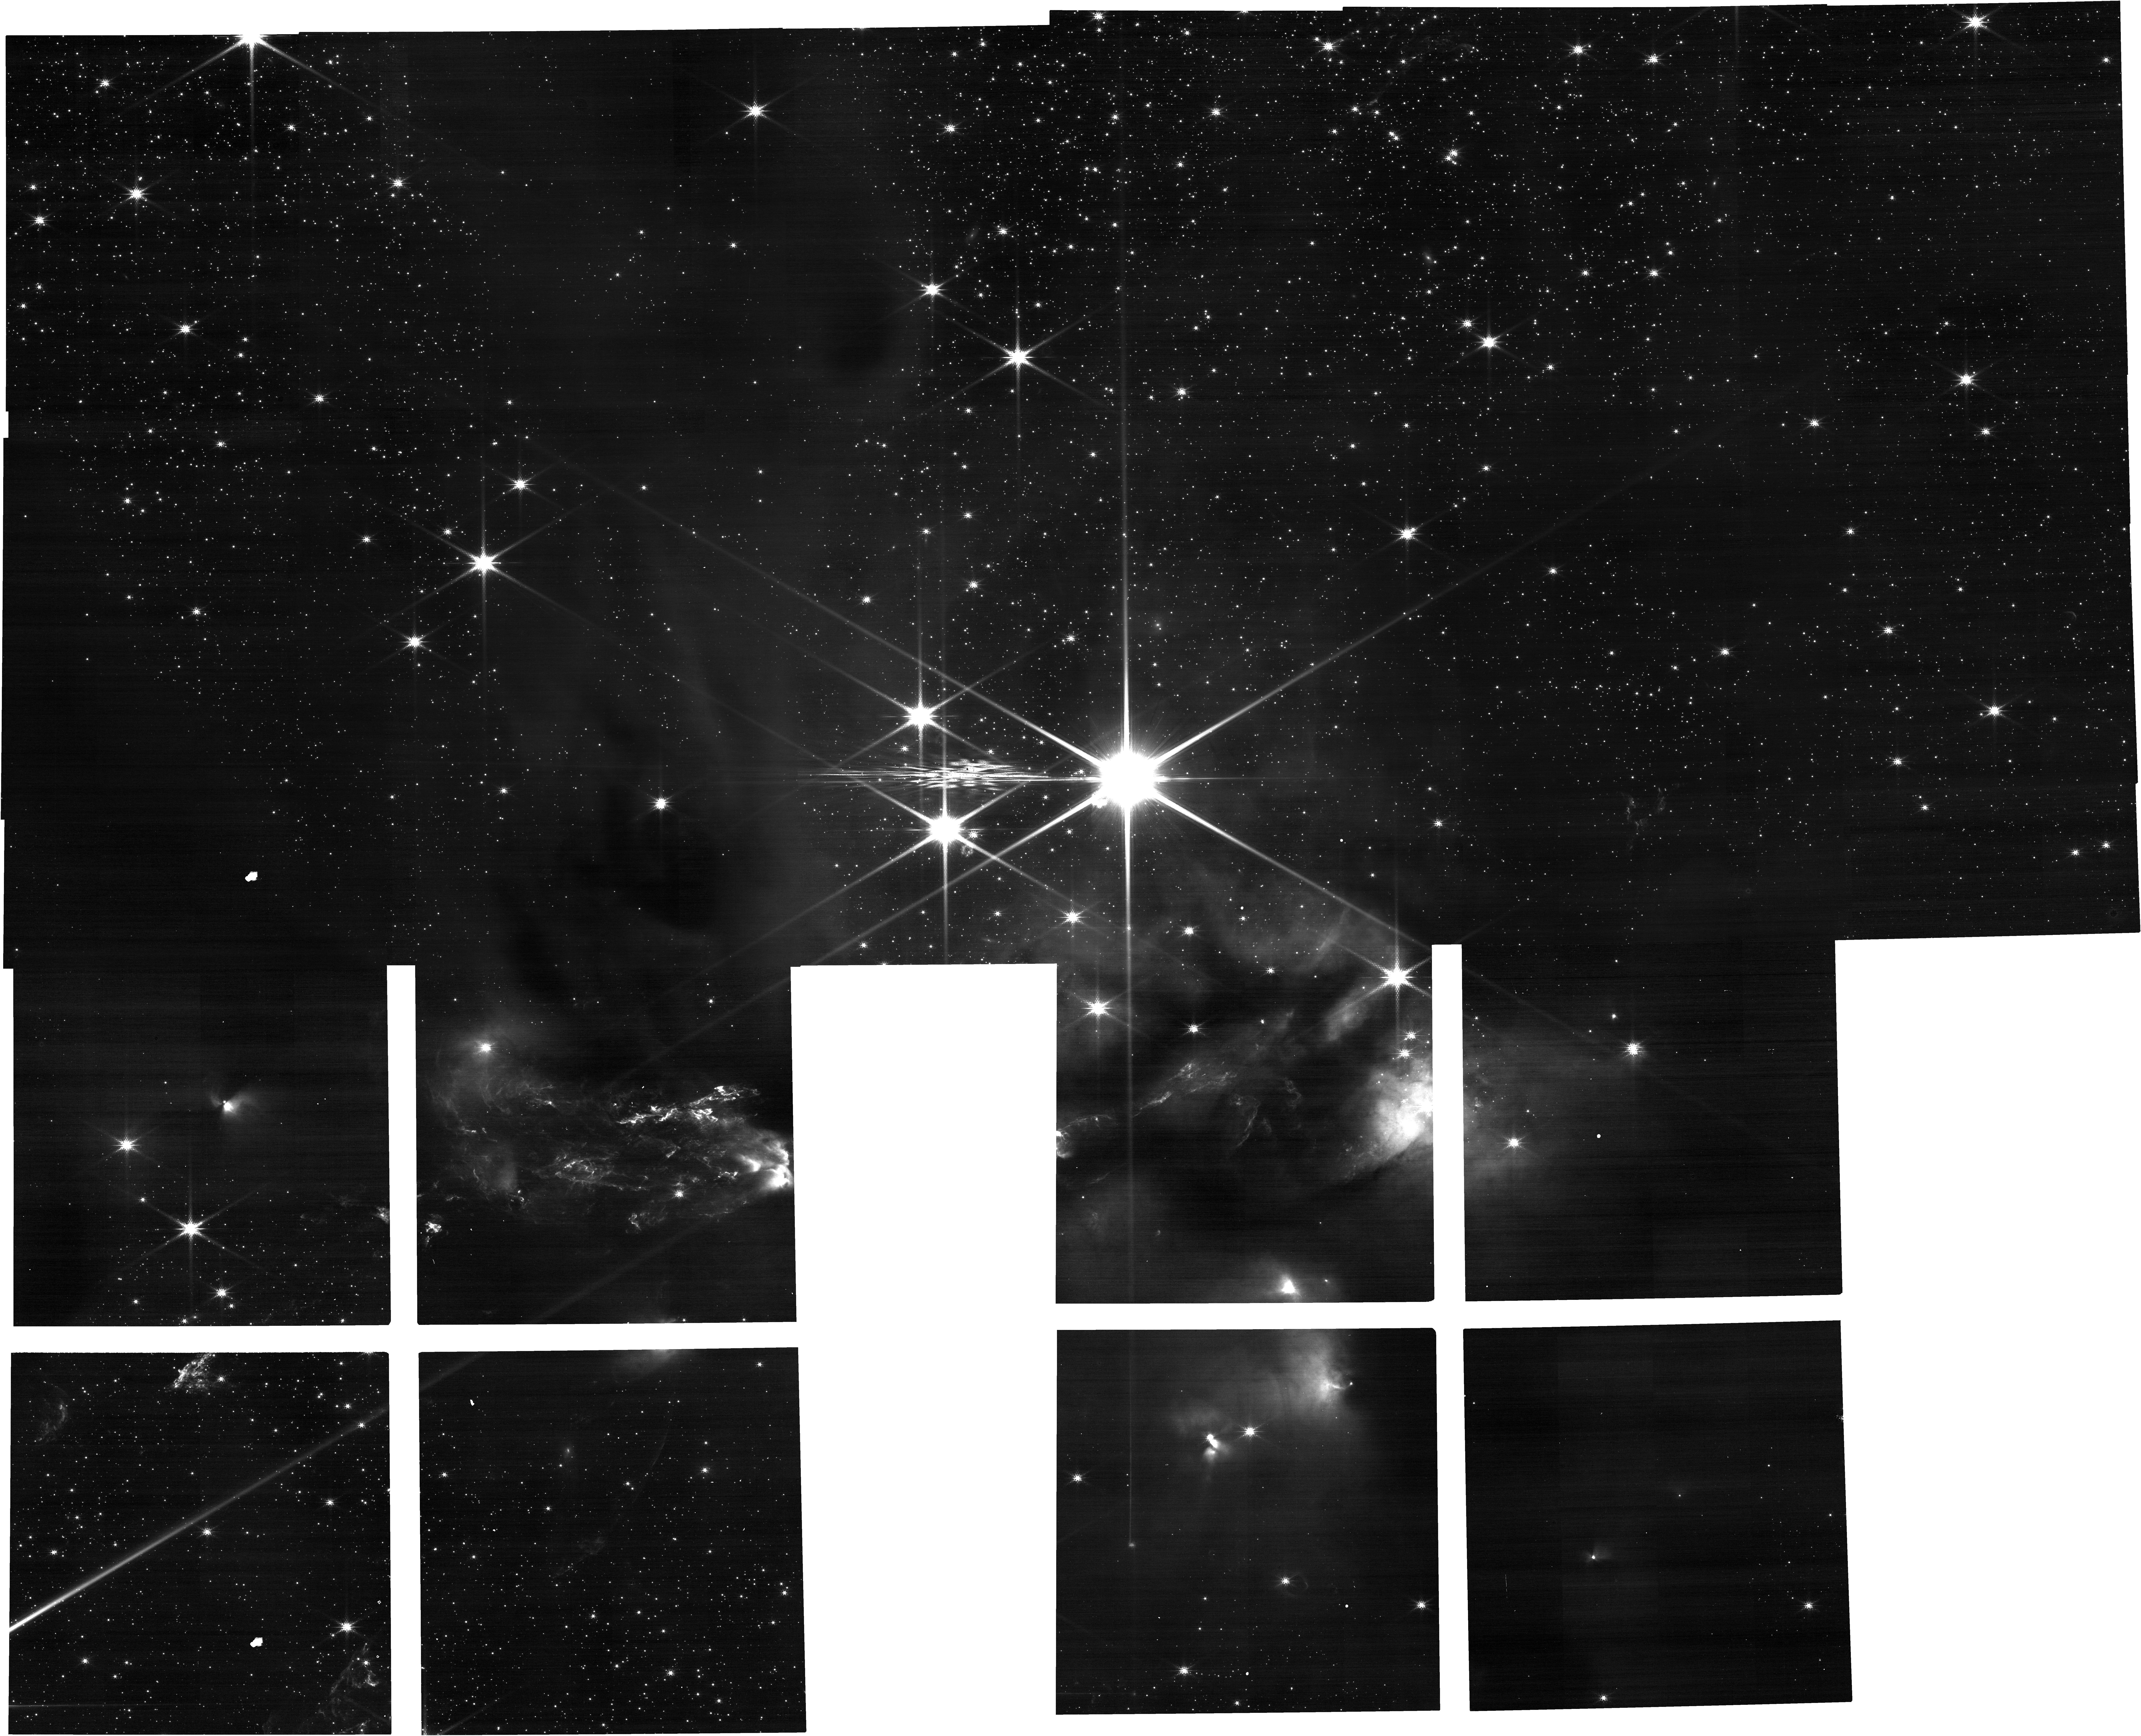
Target: SerpS-MM18. Instrument: NIRCAM. Filter: F200W. Exposure: 9 min. Observation ID: jw05552-o002_t002_nircam_clear-f200w

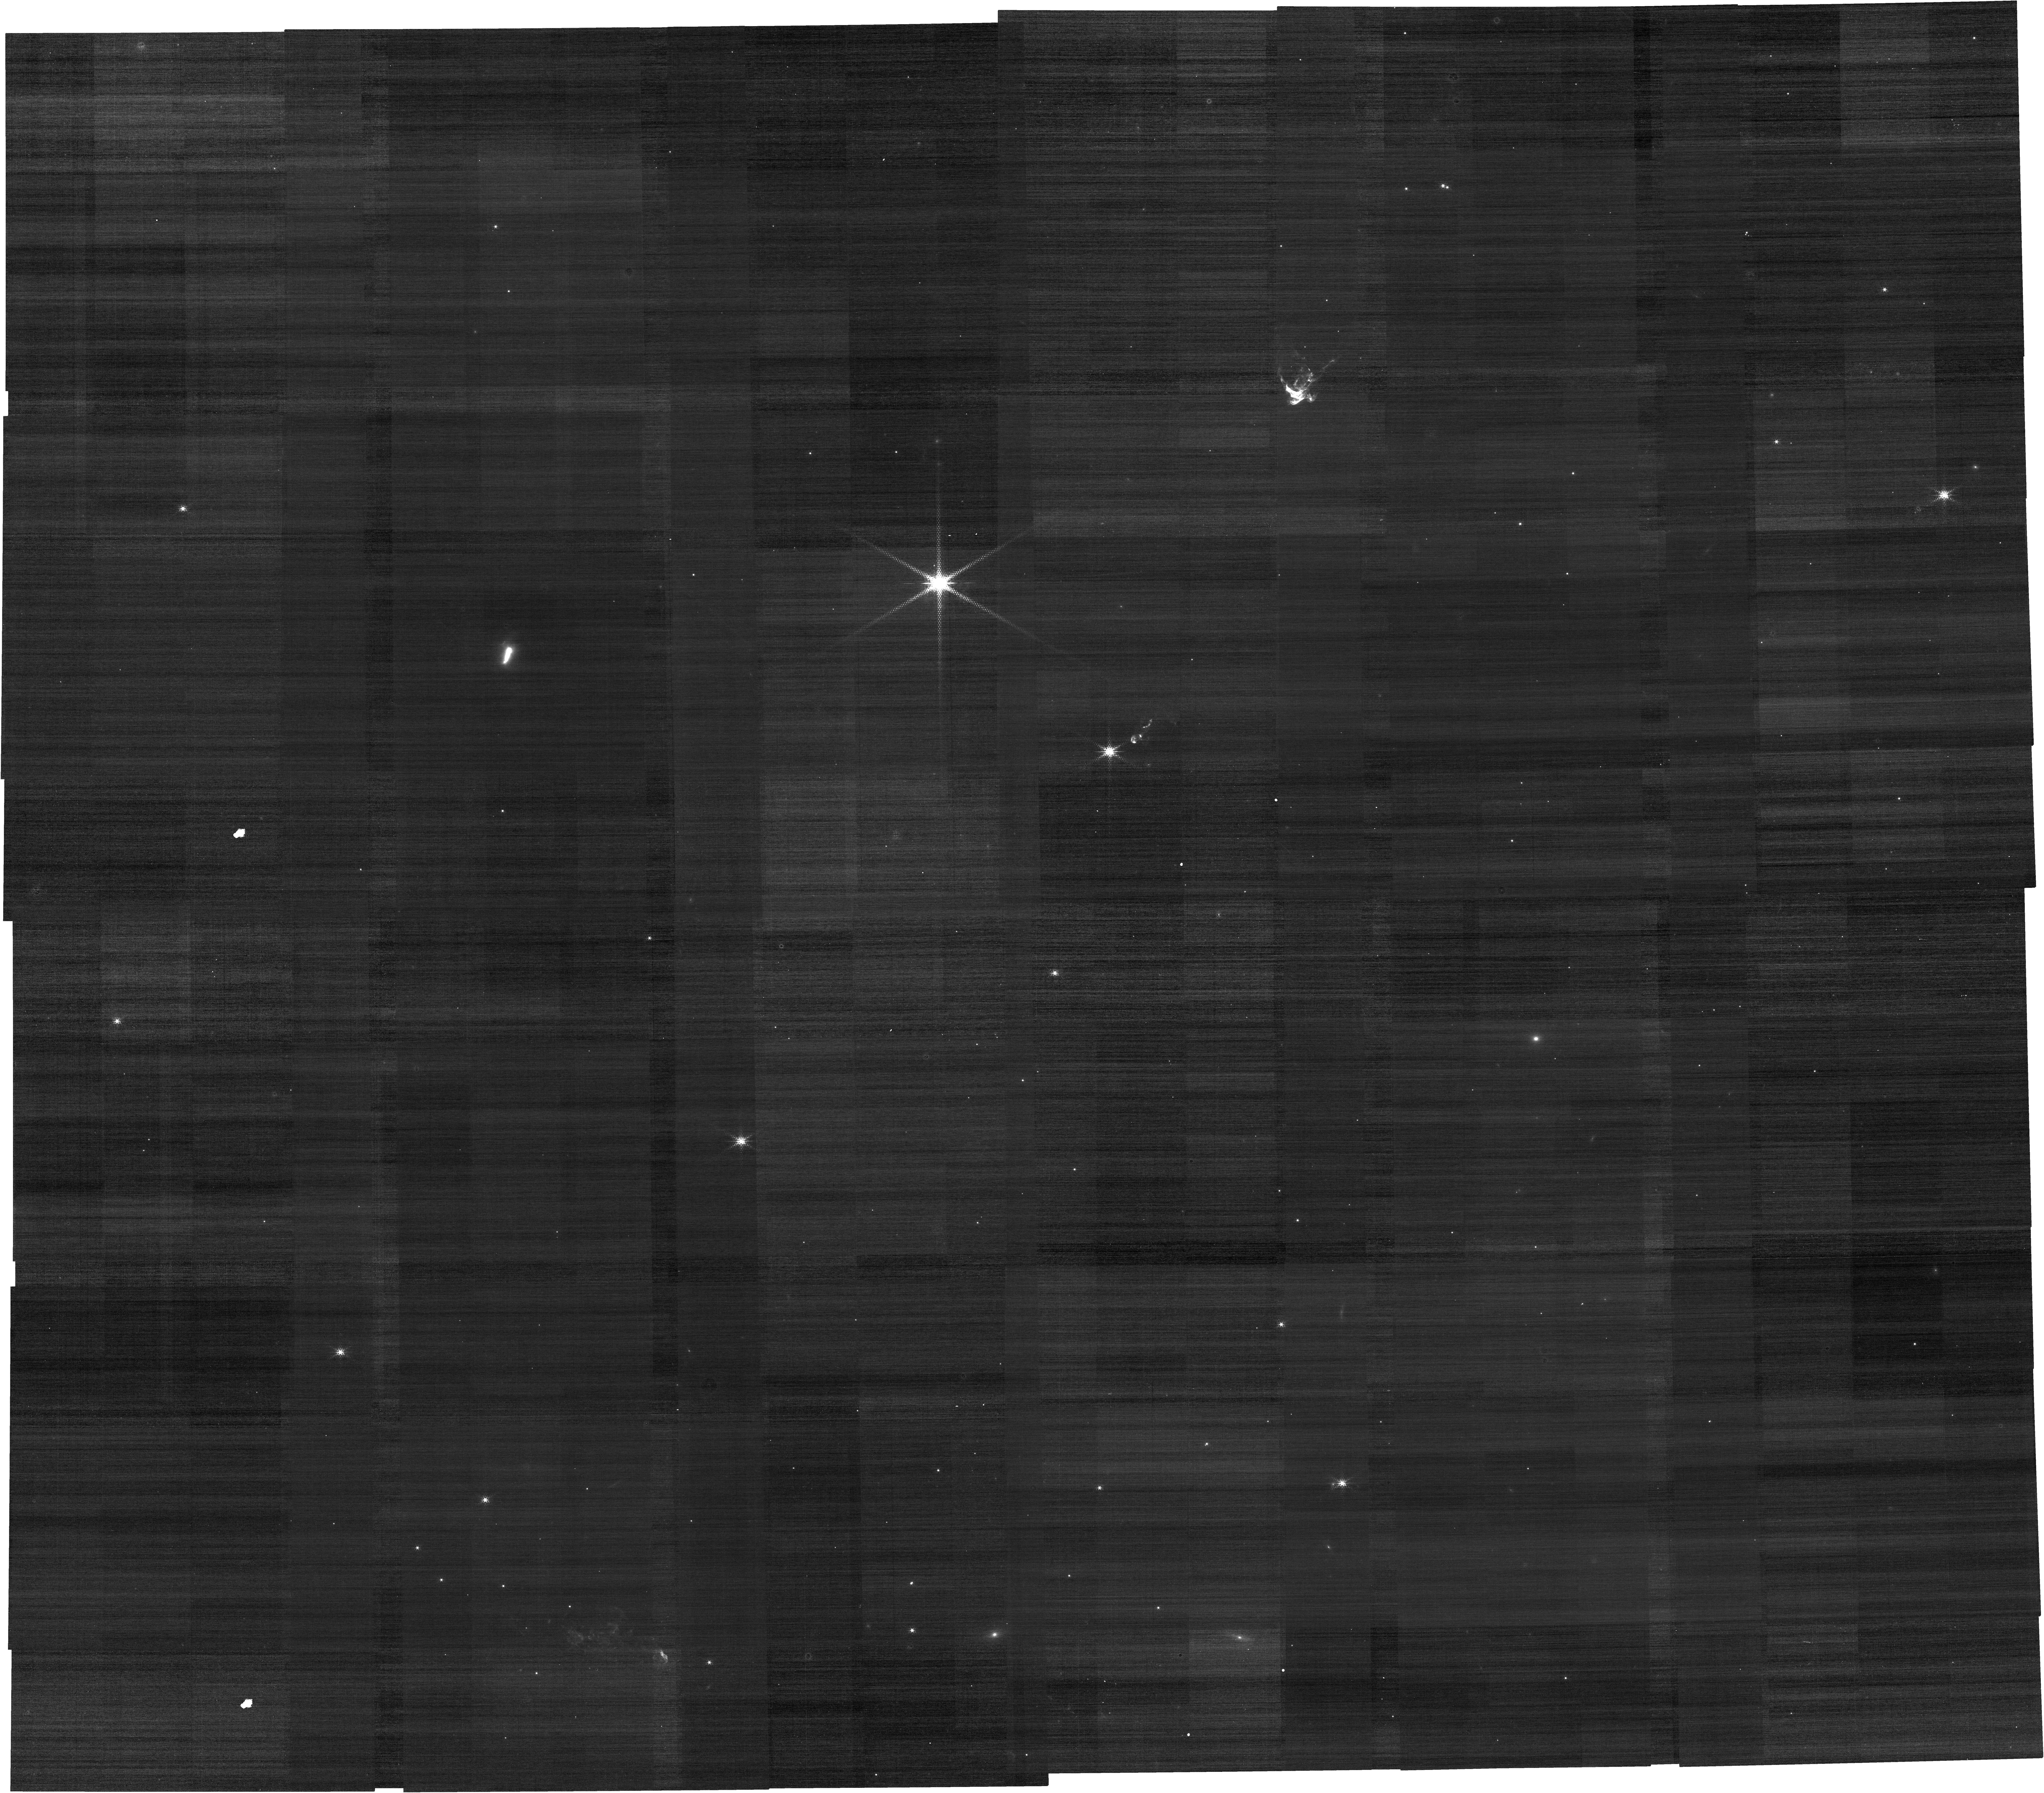
Target: HOPS-373. Instrument: NIRCAM. Filter: F212N. Exposure: 14 min. Observation ID: jw05552-o008_t008_nircam_clear-f212n

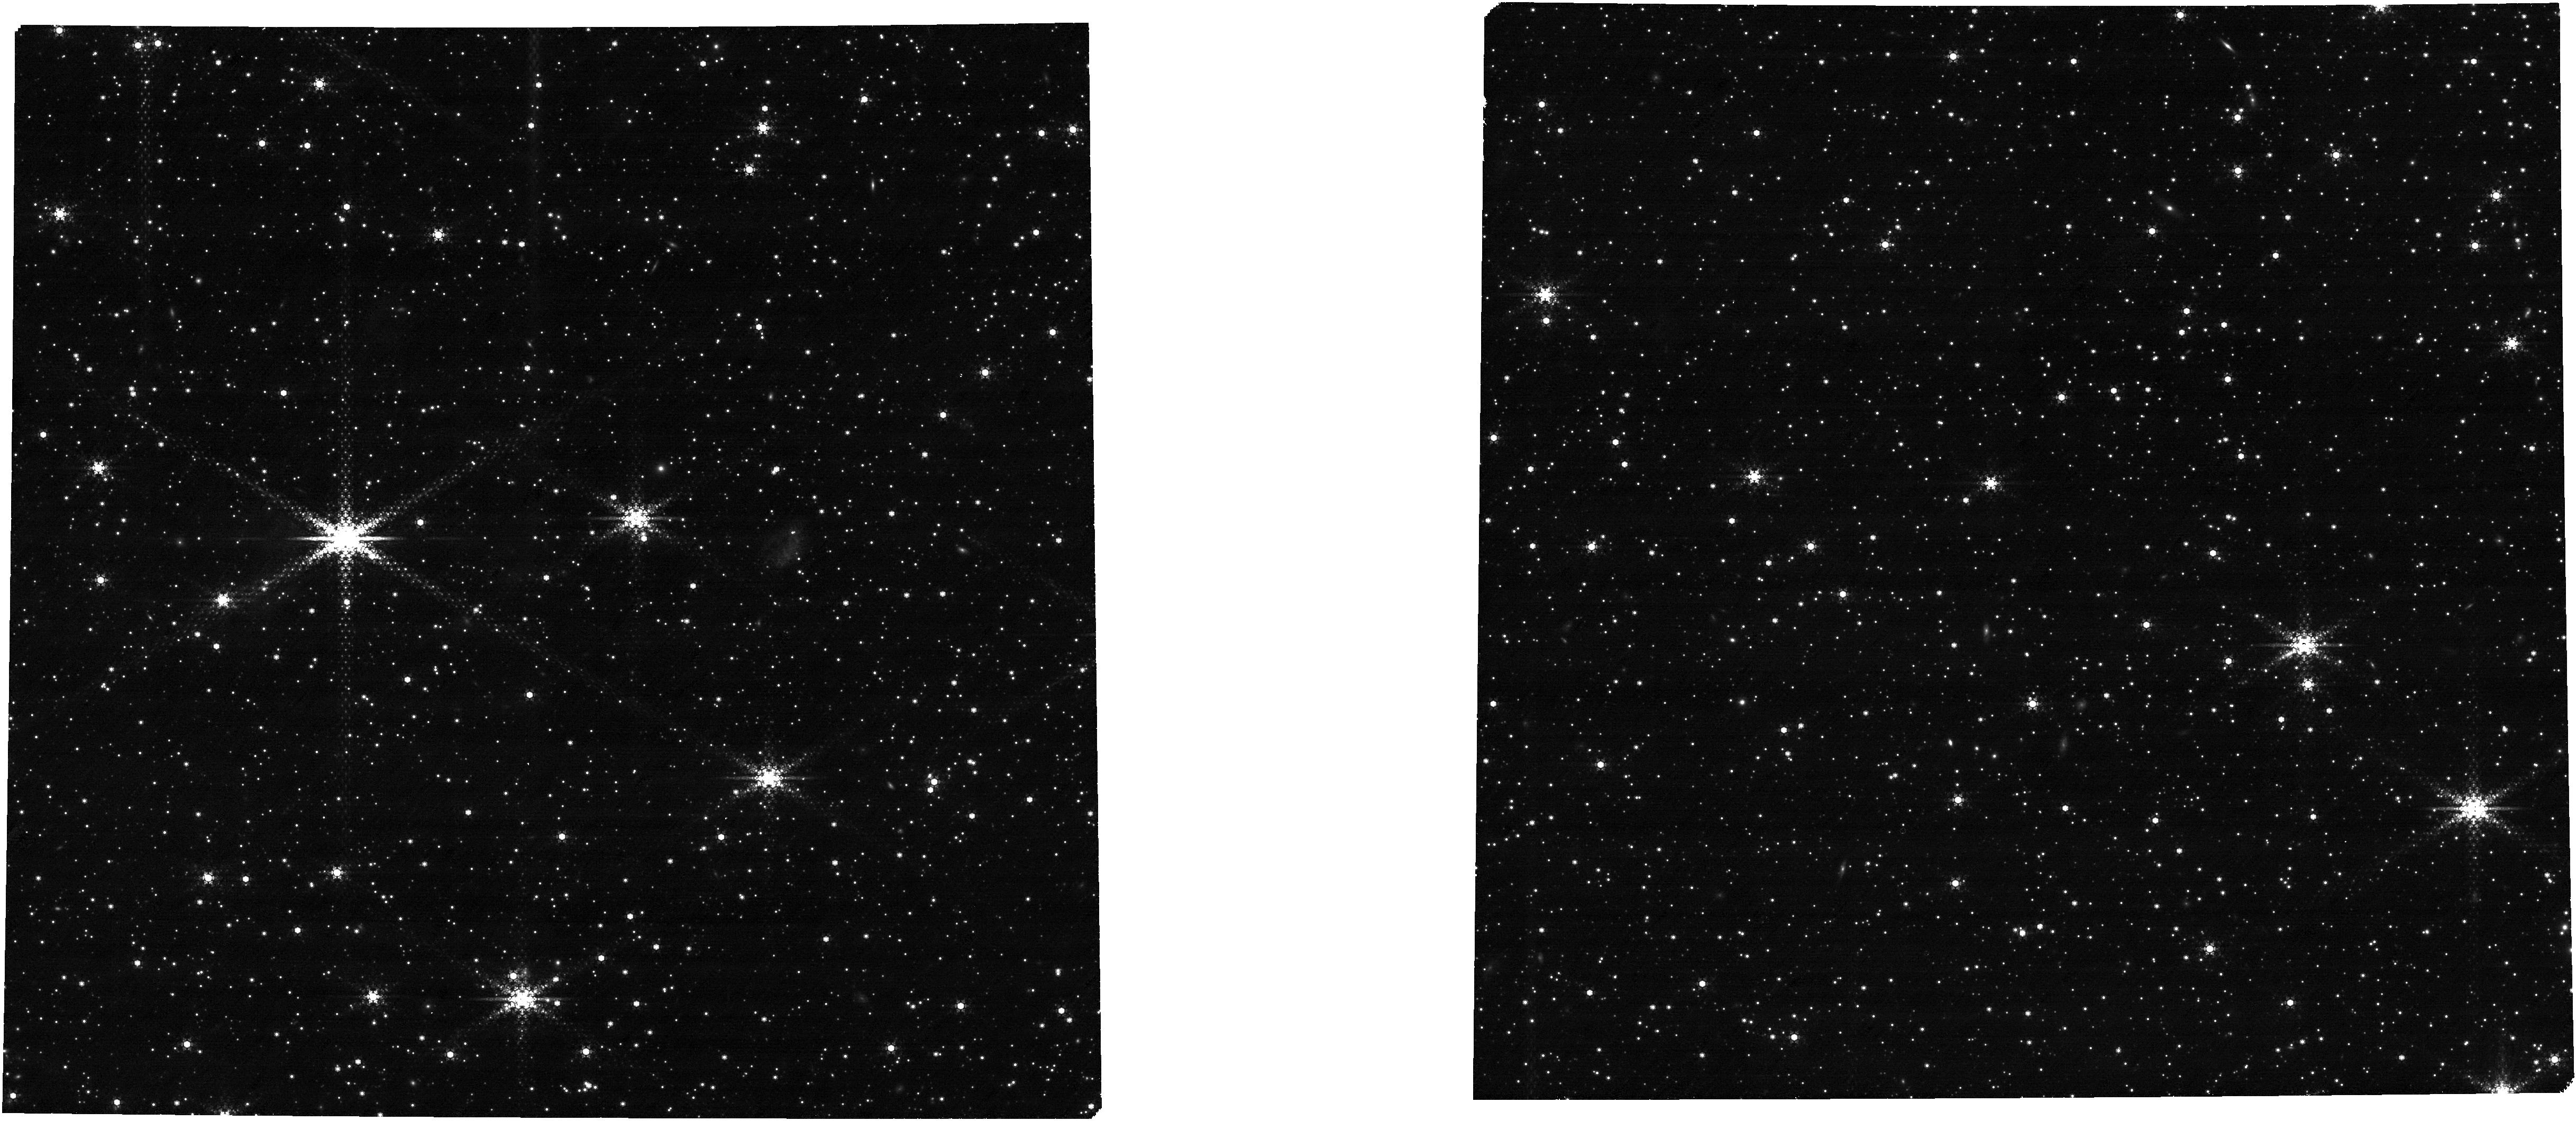
Target: EMB11_MSAcat_12Feb2025. Instrument: NIRCAM. Filter: F444W+F470N. Exposure: 2.3 h. Observation ID: jw05552-o012_t016_nircam_f444w-f470n

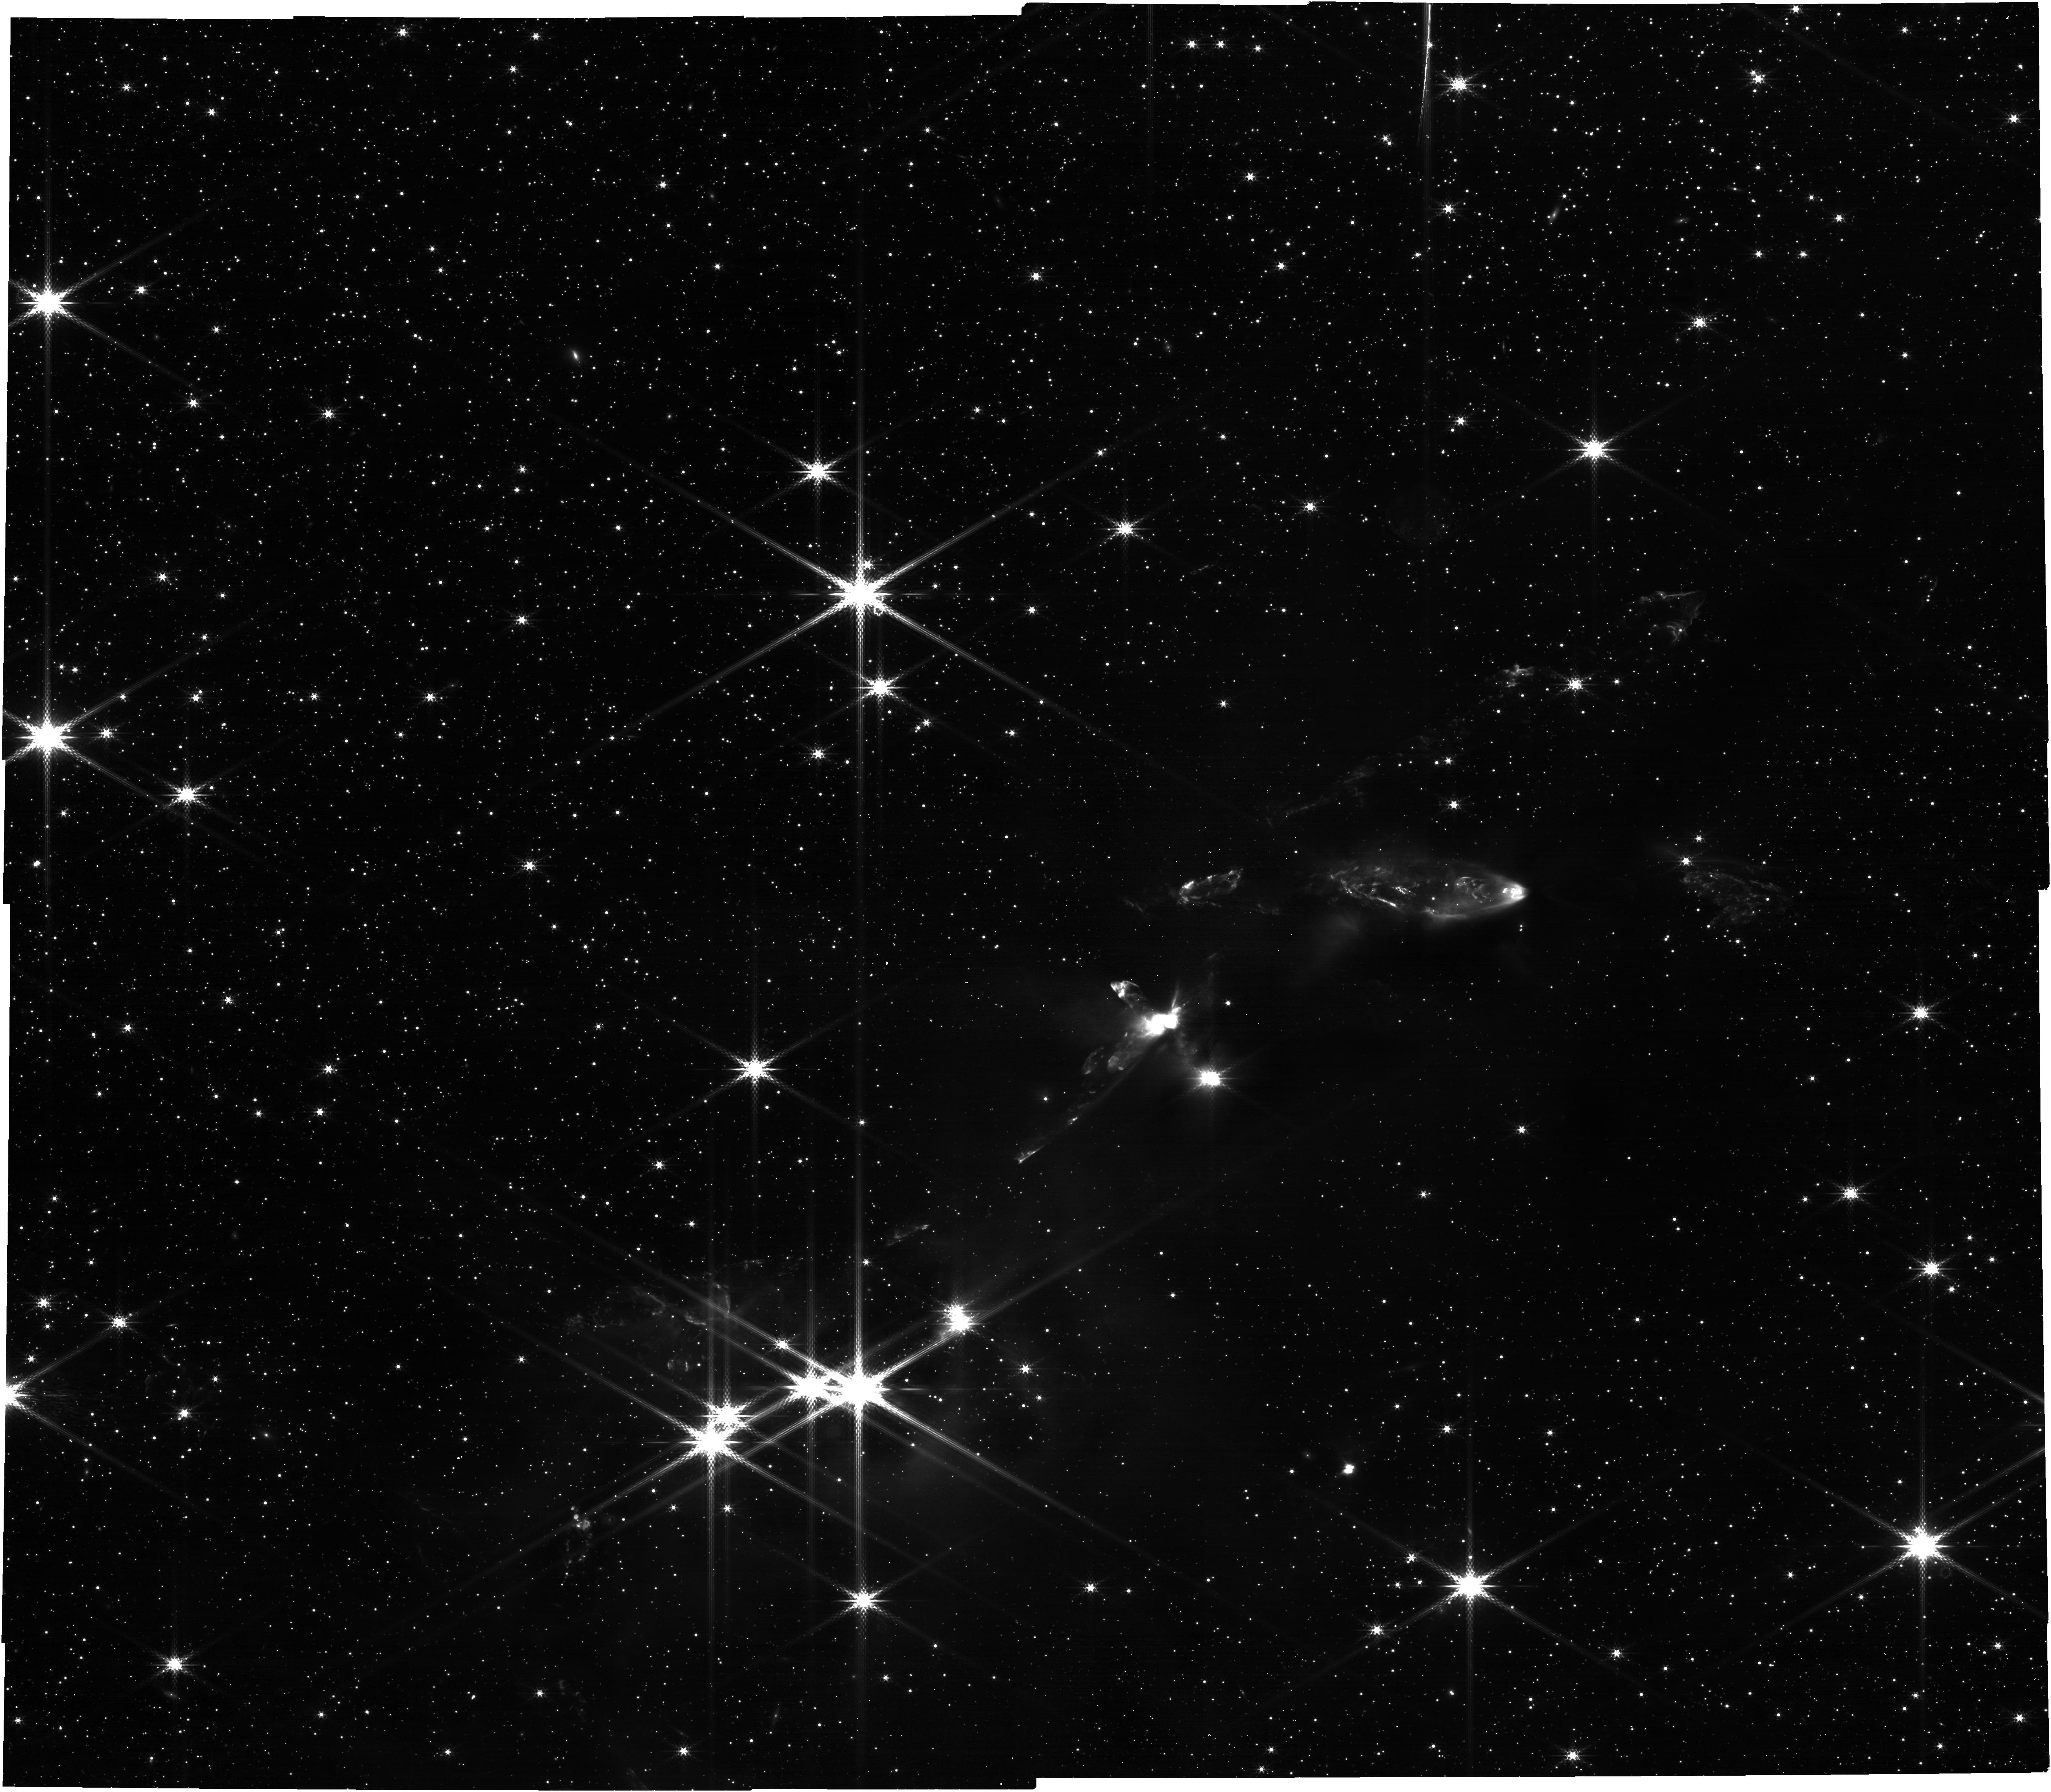
Target: Ser-emb-11E. Instrument: NIRCAM. Filter: F360M. Exposure: 14 min. Observation ID: jw05552-o004_t004_nircam_clear-f360m

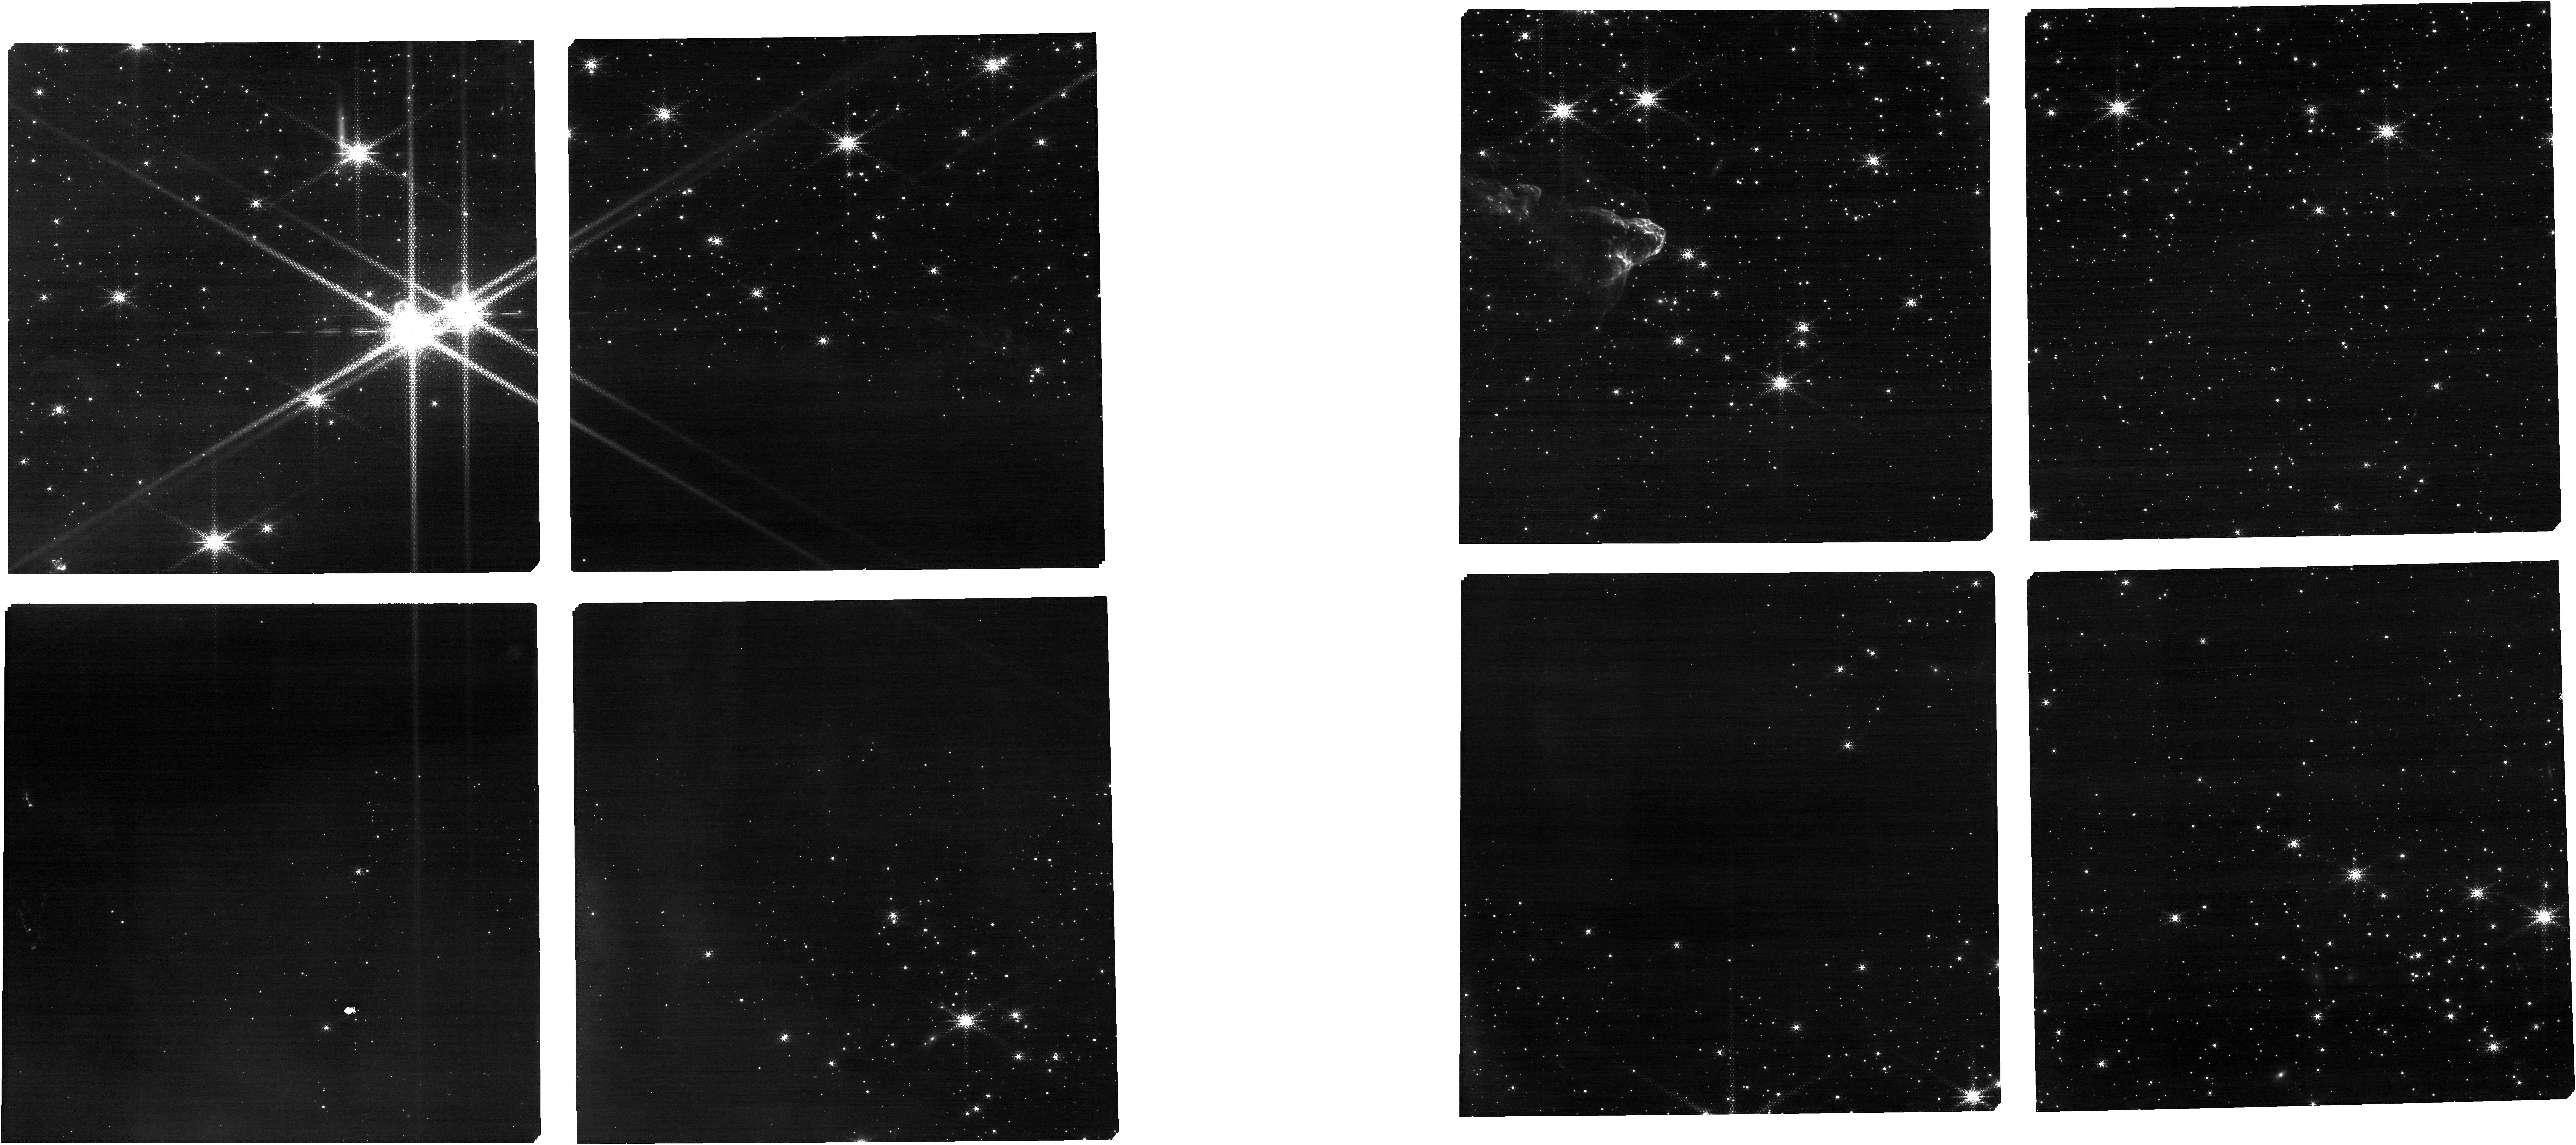
Target: SMM1a_MSAcat_21Jan2025. Instrument: NIRCAM. Filter: F212N. Exposure: 2.3 h. Observation ID: jw05552-o013_t014_nircam_clear-f212n

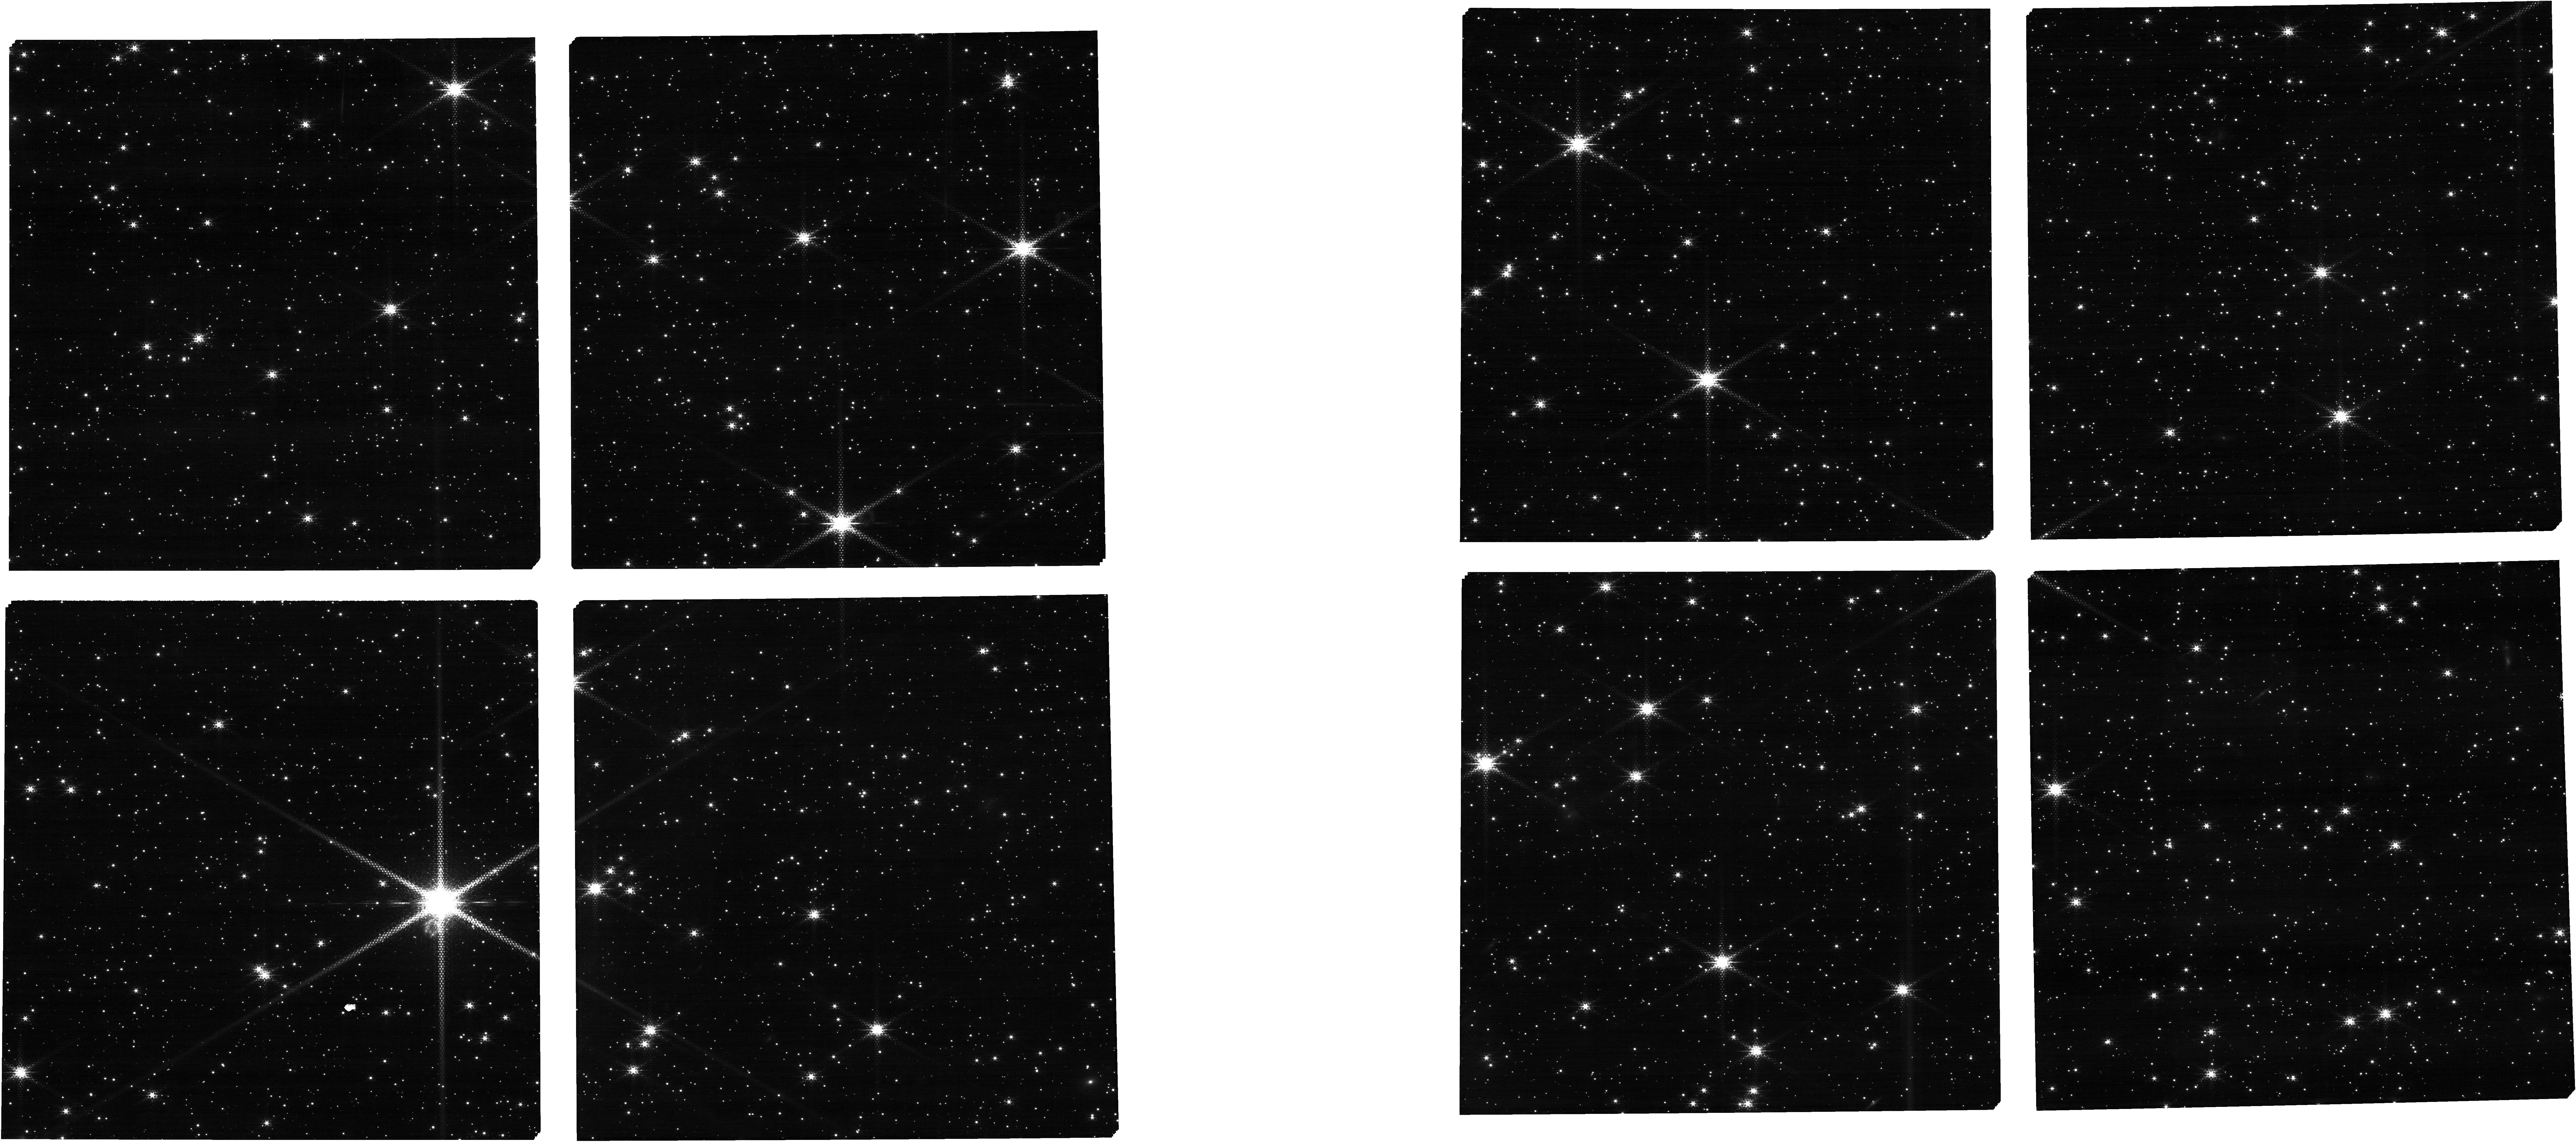
Target: BHR71_MSAcat_13Jun2025. Instrument: NIRCAM. Filter: F187N. Exposure: 28 min. Observation ID: jw05552-o014_t018_nircam_clear-f187n

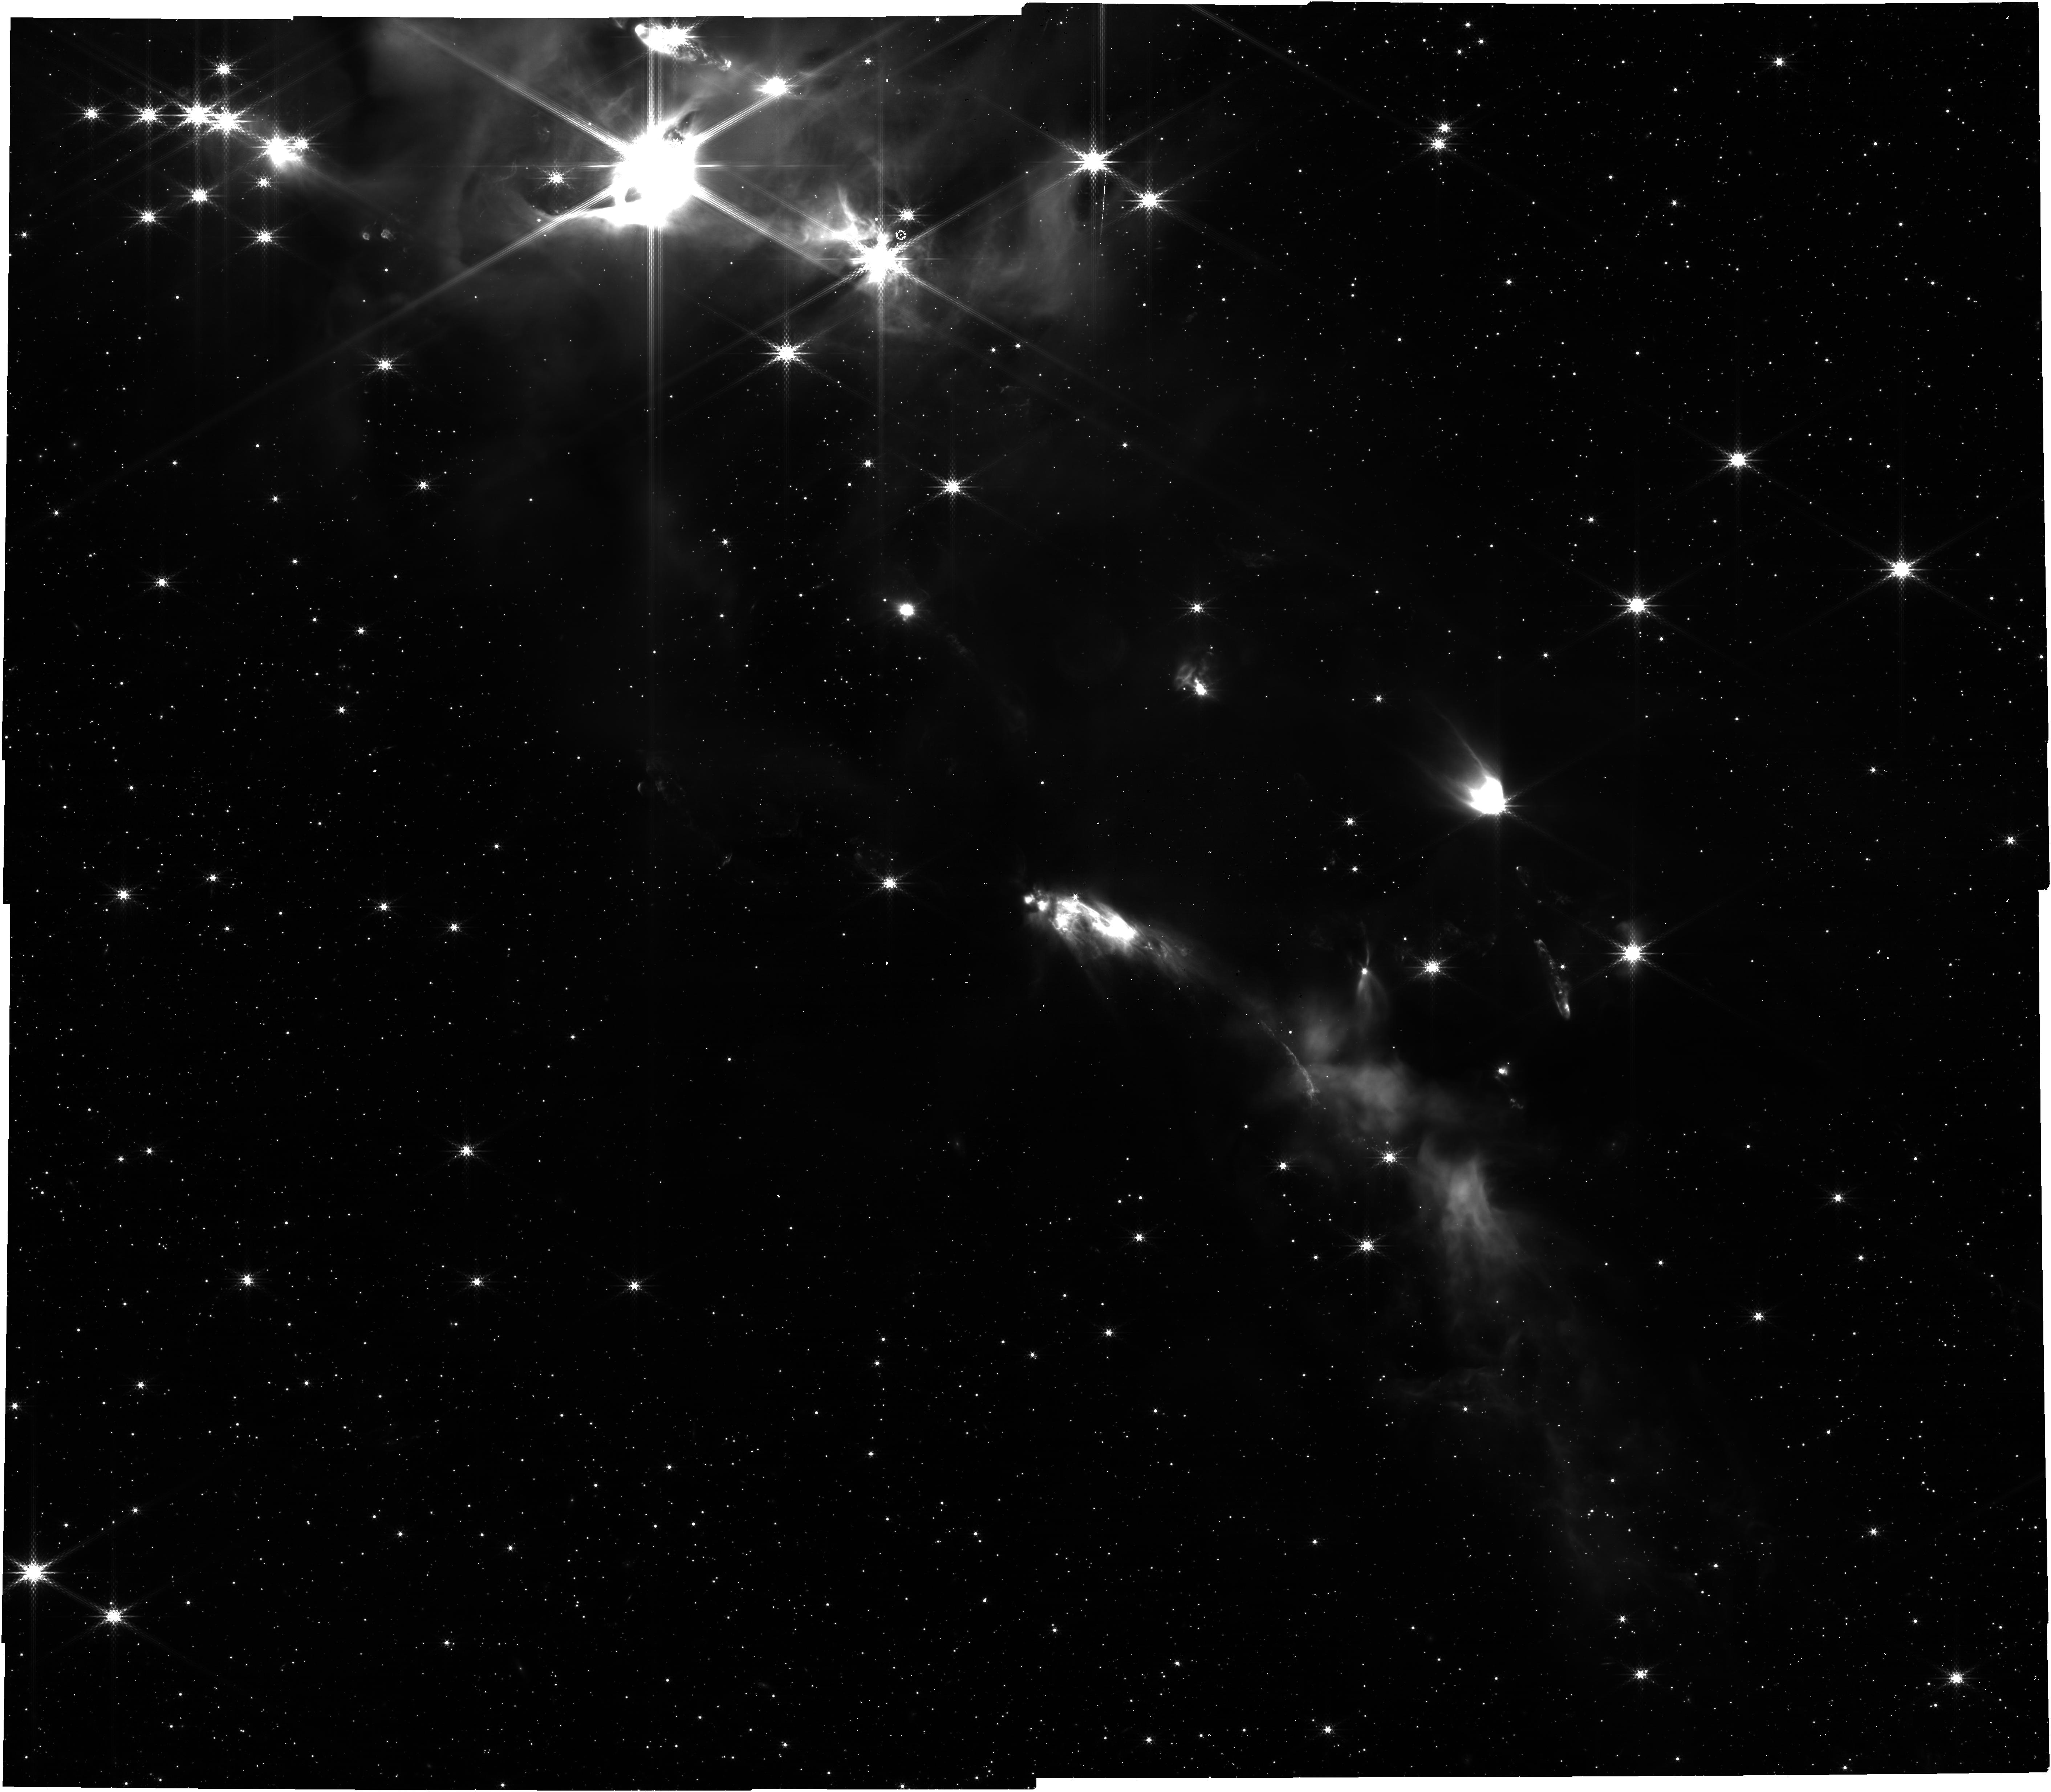
Target: SMM-1a. Instrument: NIRCAM. Filter: F360M. Exposure: 14 min. Observation ID: jw05552-o005_t005_nircam_clear-f360m

Mapping the distribution of ices in the host environments of protostellar hot corinos (PI: Jorgensen, Jes K.)

To date, there exists no systematic view examining the chemistry of protostellar systems in the gas- and condensed-phases at all size and temperature scales from the cold dark cloud to the embedded protostar and its emerging protoplanetary disks. As a result we are missing critical information about the emergence of complex organic molecules in the interstellar medium, a fundamental puzzle of astrochemistry. Here, we propose a program to link the large-scale, cold chemistry of protostellar envelopes to the small-scale, warm gas toward emerging protostars and their protoplanetary disks. This will be done through NIRSpec MOS observations of a sample of eight protostars known to harbor hot corinos with abundant complex organic molecules present on small scales. The JWST observations will provide the large scale view of the distribution of fundamental ices in the parental cloud of these sources. These observations, combined with complementary ALMA Large Programs will provide the most comprehensive and systematic view of the chemical evolution of gas and ice around protostars in different environments so-far. The resulting insights will fundamentally alter our understanding of the complex chemistry arising around young protostars and will allow us to address the fundamental question: what role do natal molecular cloud conditions play in setting the organic inventories that eventually may be inherited by emerging planetary systems?